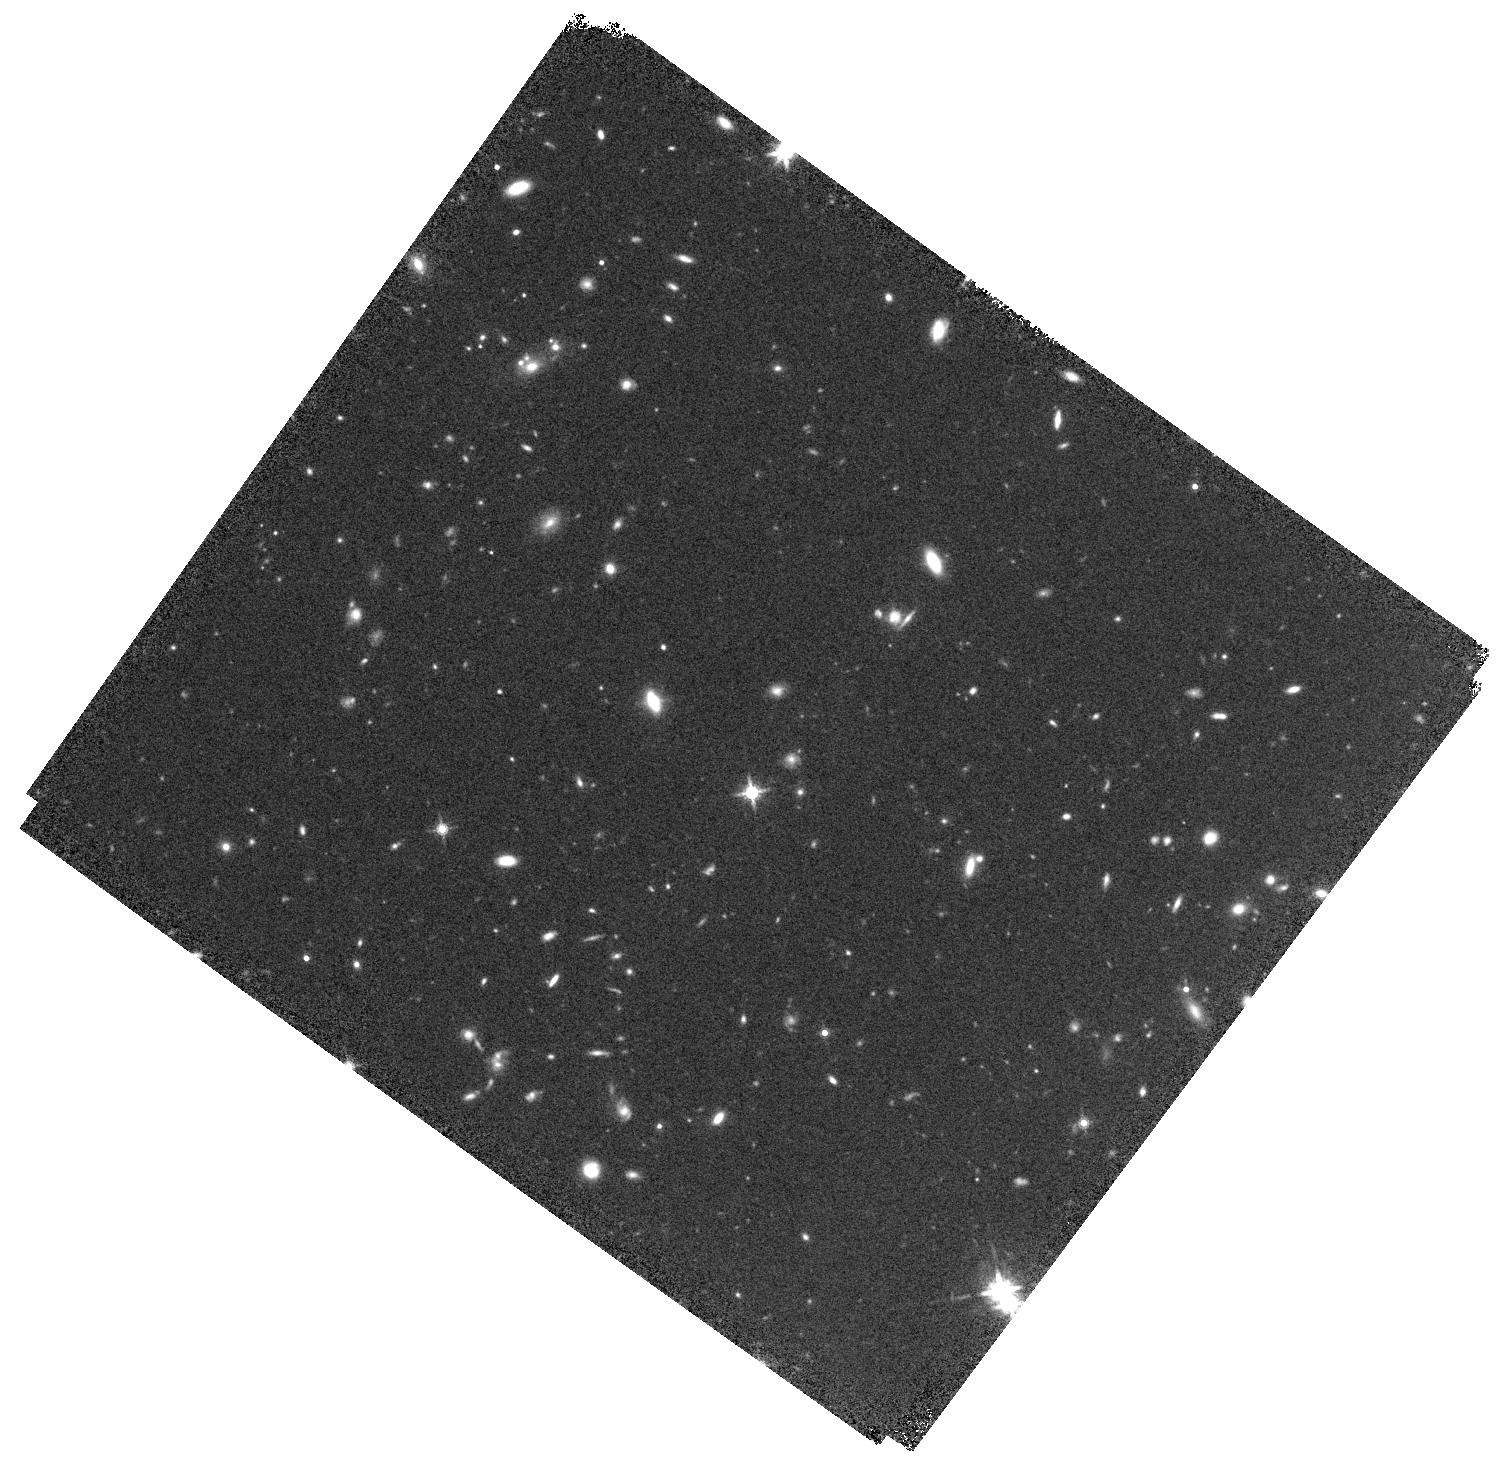
Target: DEIMOS-COSMOS-396844. Instrument: WFC3/IR. Filter: F160W. Exposure: 20 min. Observation ID: hst_15692_03_wfc3_ir_f160w_idzd03

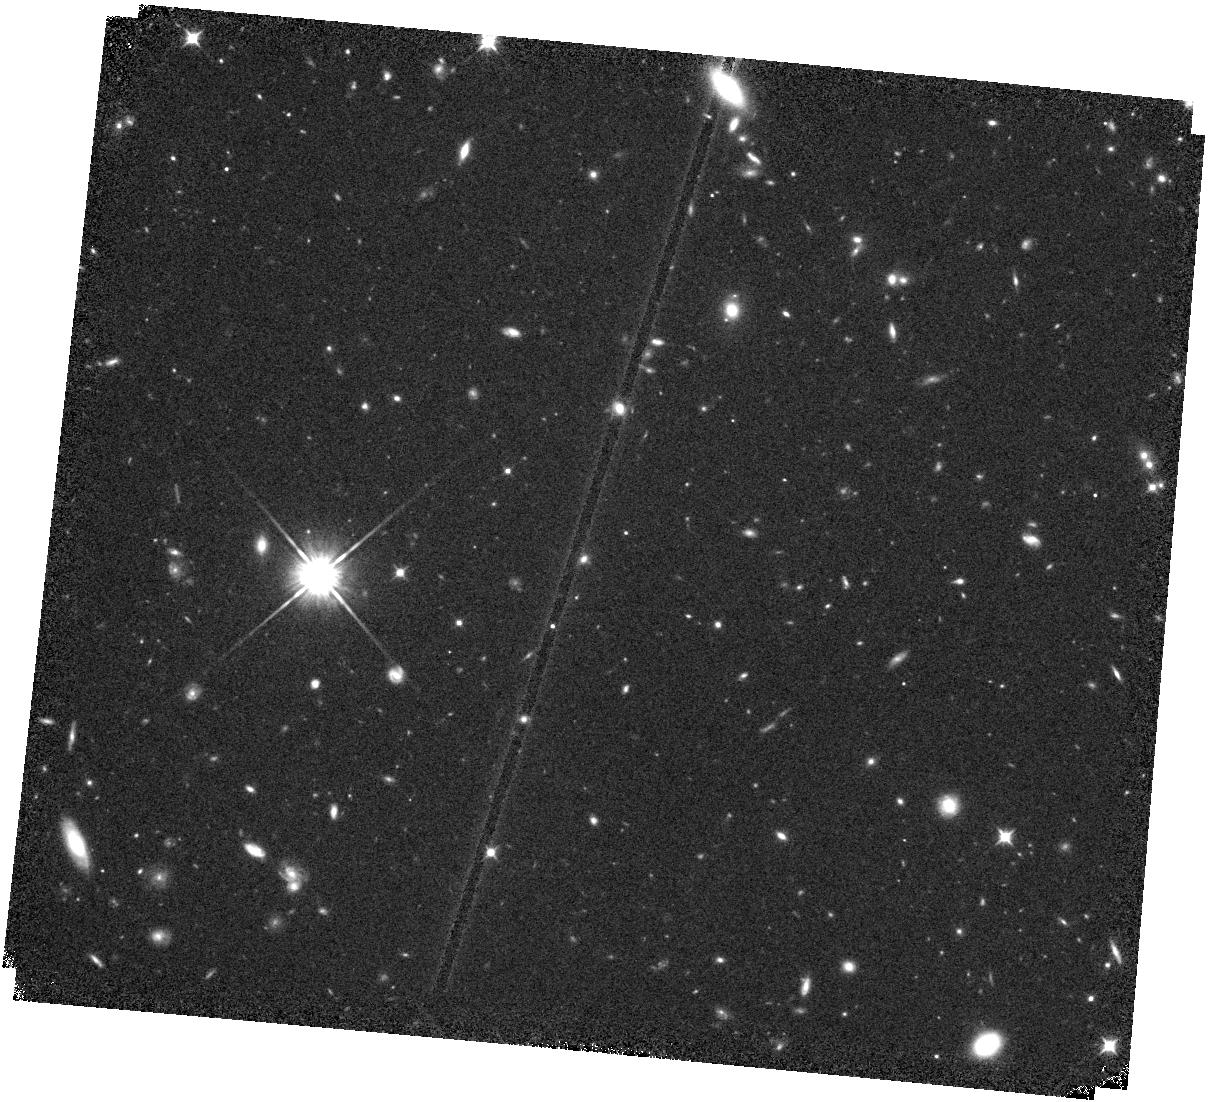
Target: DEIMOS-COSMOS-818760. Instrument: WFC3/IR. Filter: F105W. Exposure: 20 min. Observation ID: hst_15692_02_wfc3_ir_f105w_idzd02

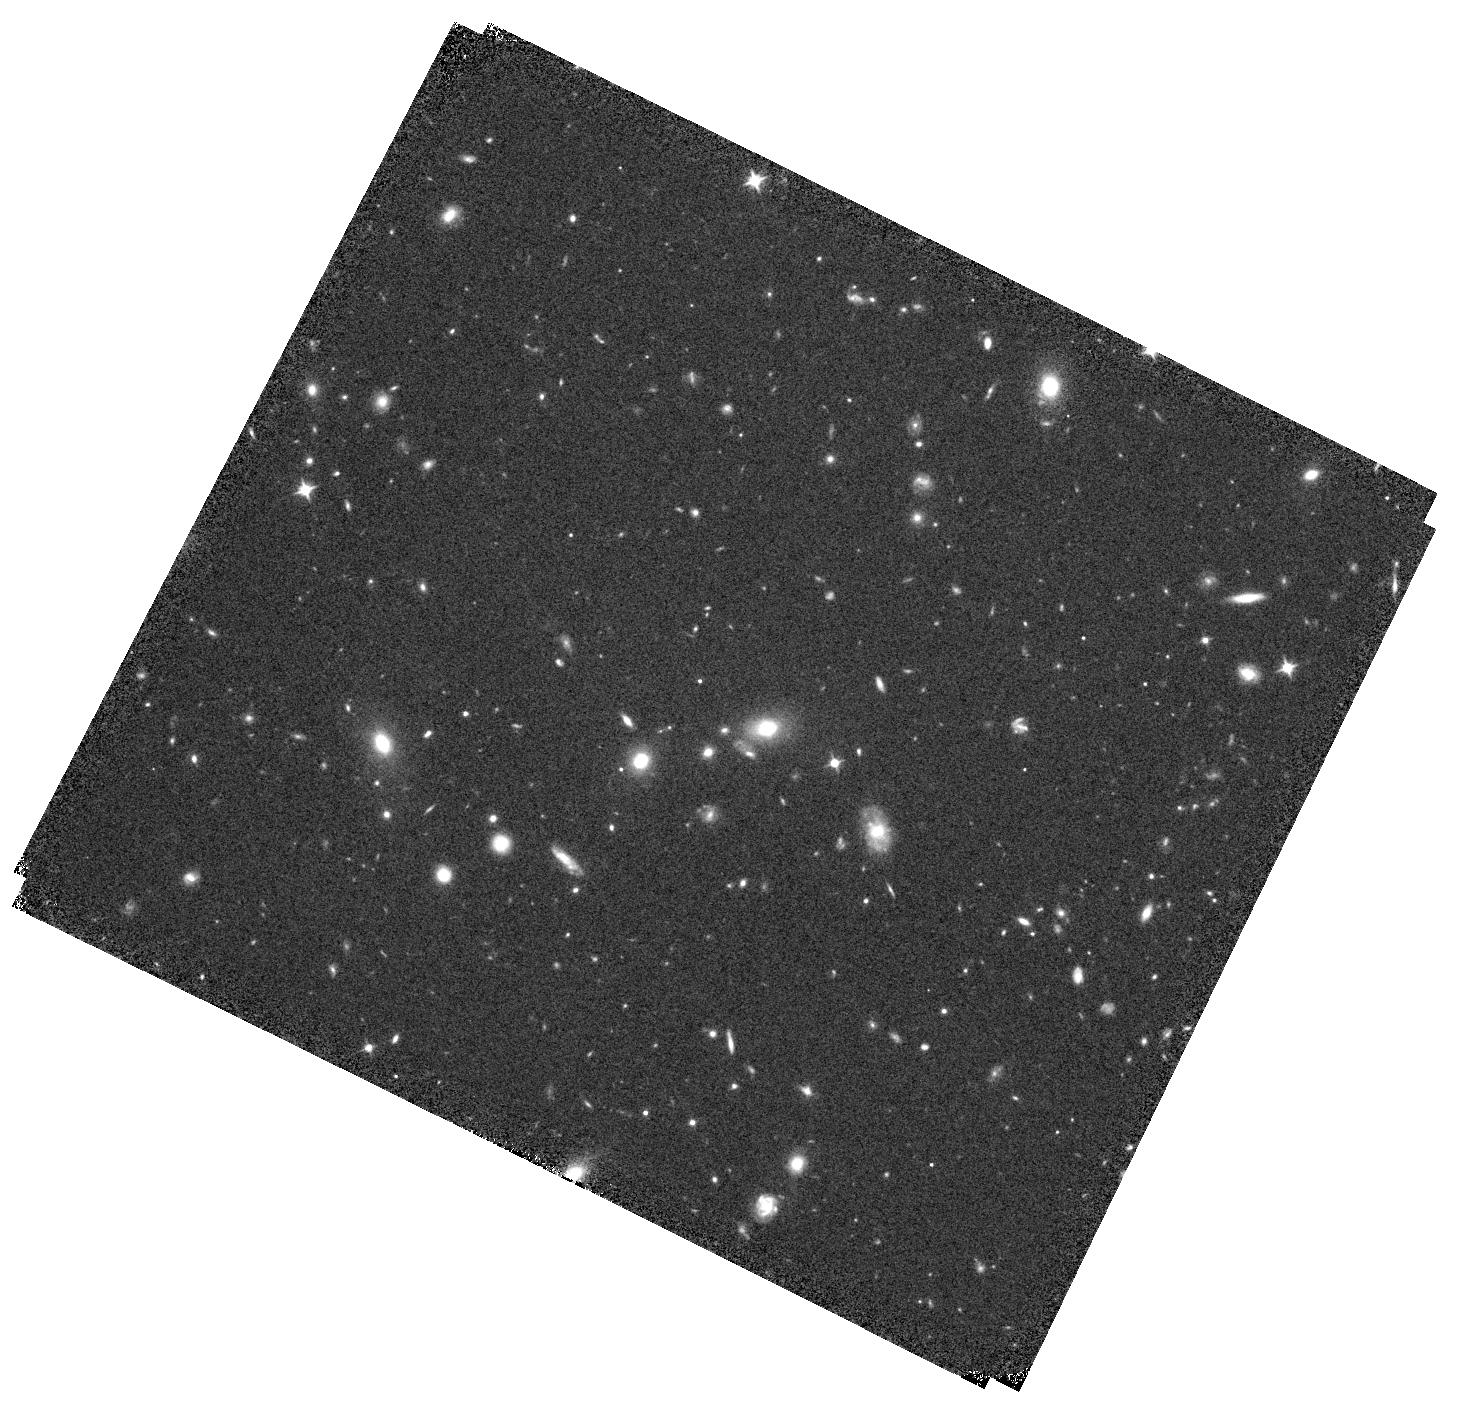
Target: DEIMOS-COSMOS-787780. Instrument: WFC3/IR. Filter: F105W. Exposure: 20 min. Observation ID: hst_15692_01_wfc3_ir_f105w_idzd01

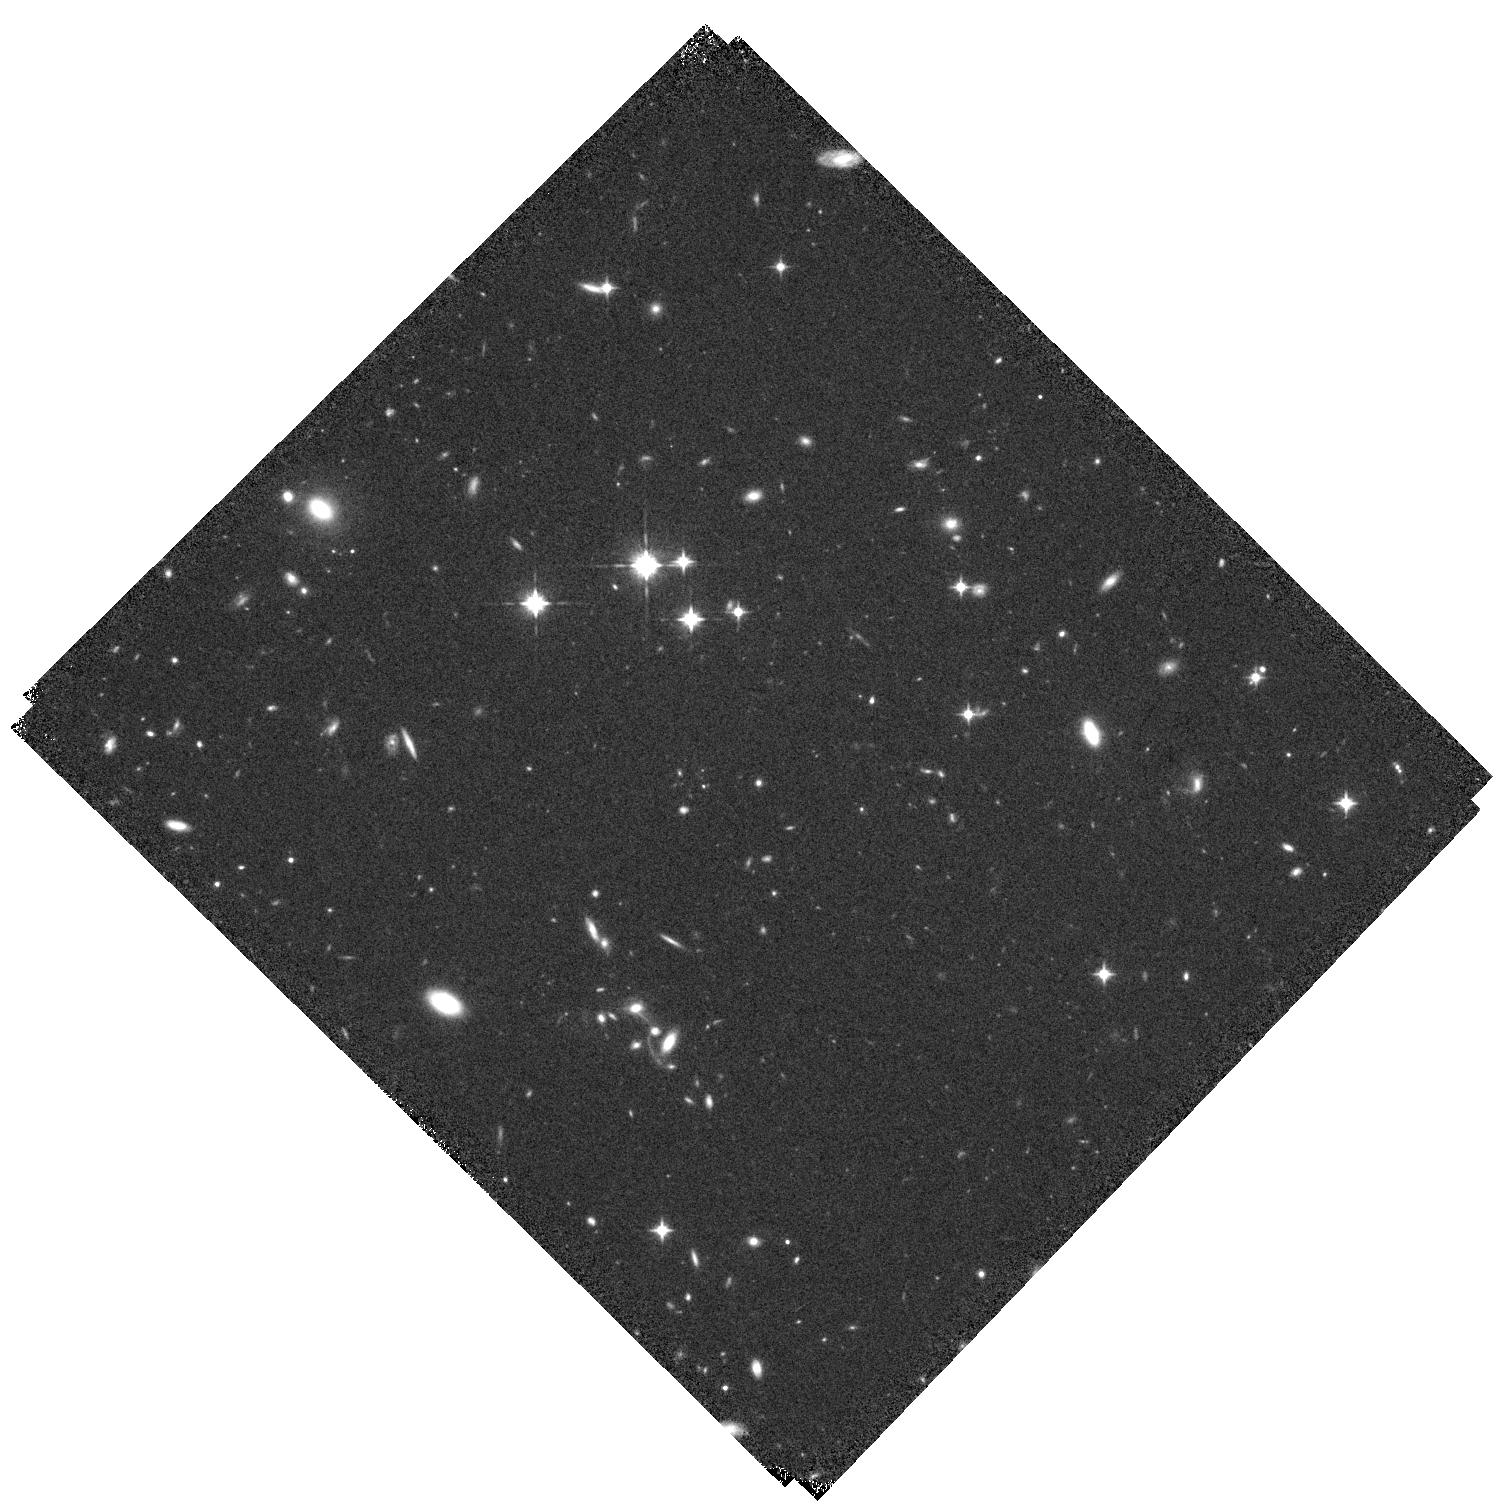
Target: VUDS-COSMOS-5101209780. Instrument: WFC3/IR. Filter: F105W. Exposure: 20 min. Observation ID: hst_15692_04_wfc3_ir_f105w_idzd04

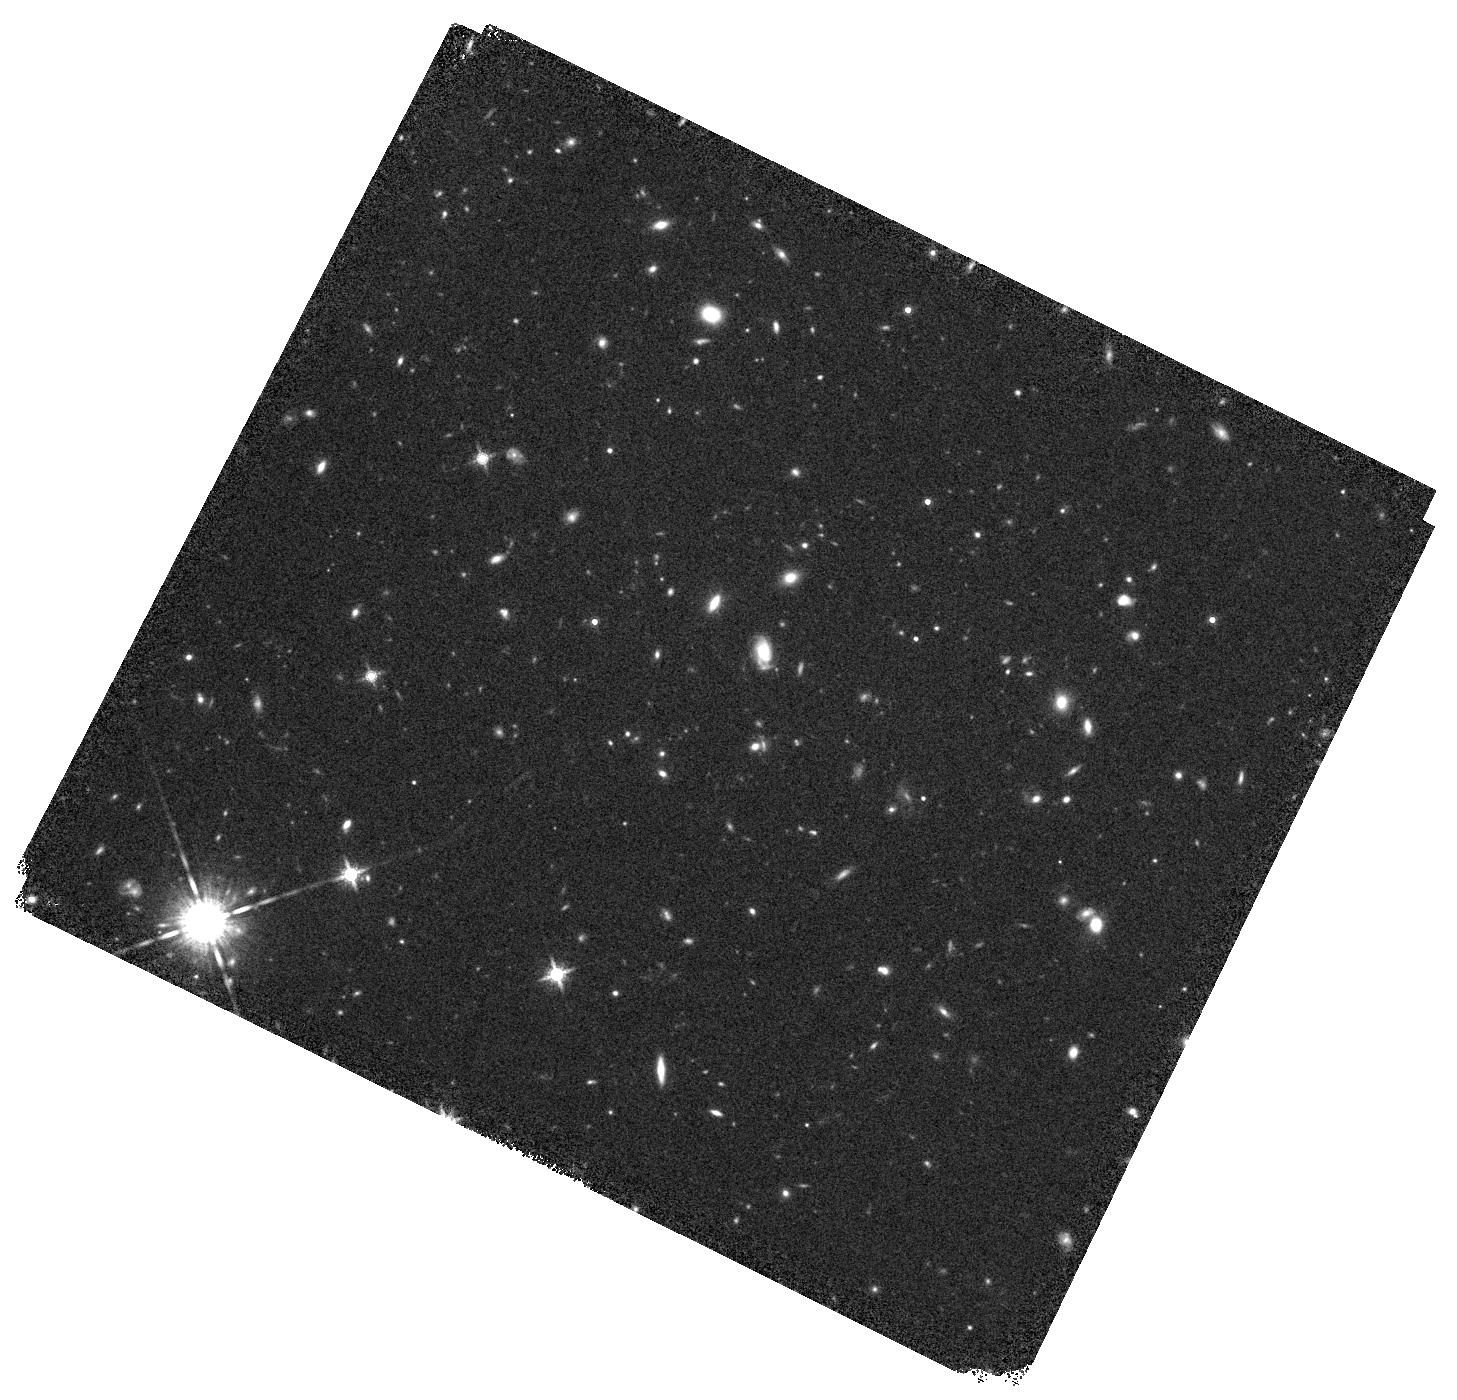
Target: VUDS-COSMOS-5180966608. Instrument: WFC3/IR. Filter: F160W. Exposure: 20 min. Observation ID: hst_15692_05_wfc3_ir_f160w_idzd05

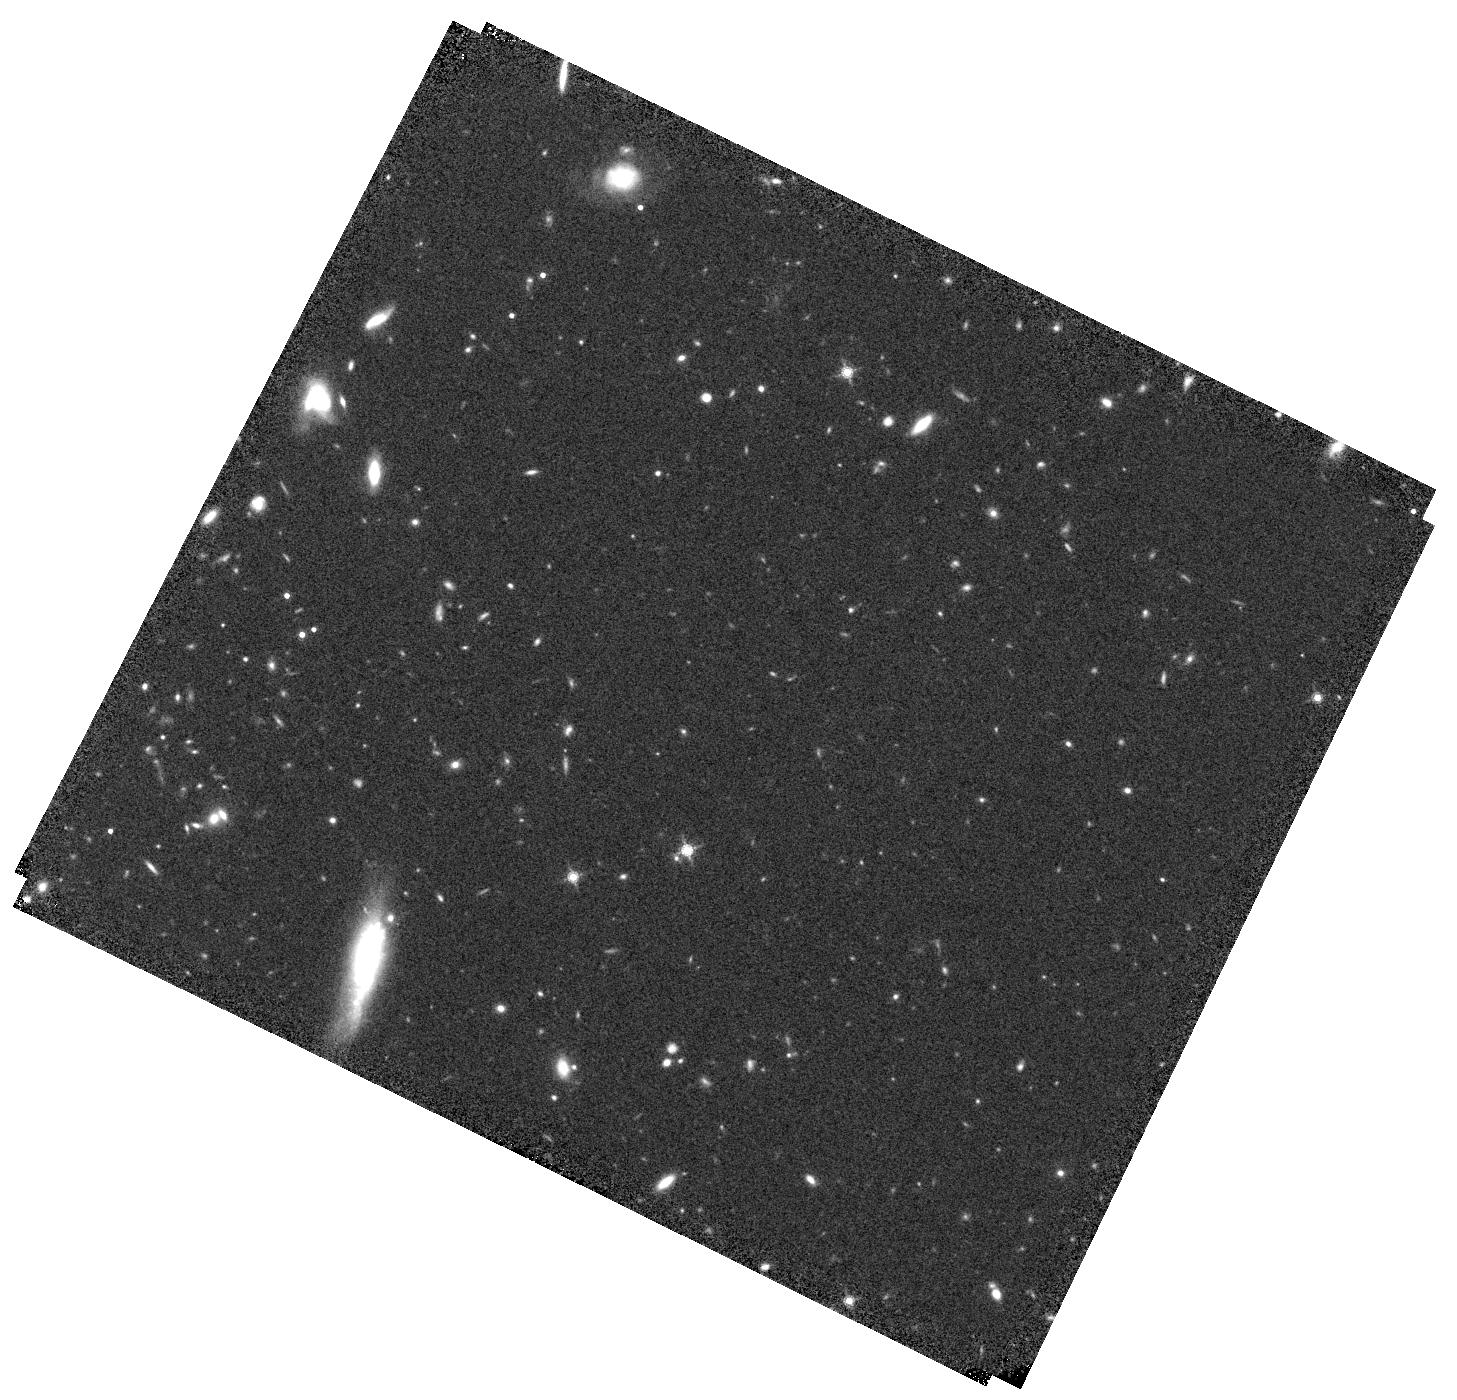
Target: VUDS-COSMOS-5101218326. Instrument: WFC3/IR. Filter: F160W. Exposure: 20 min. Observation ID: hst_15692_06_wfc3_ir_f160w_idzd06

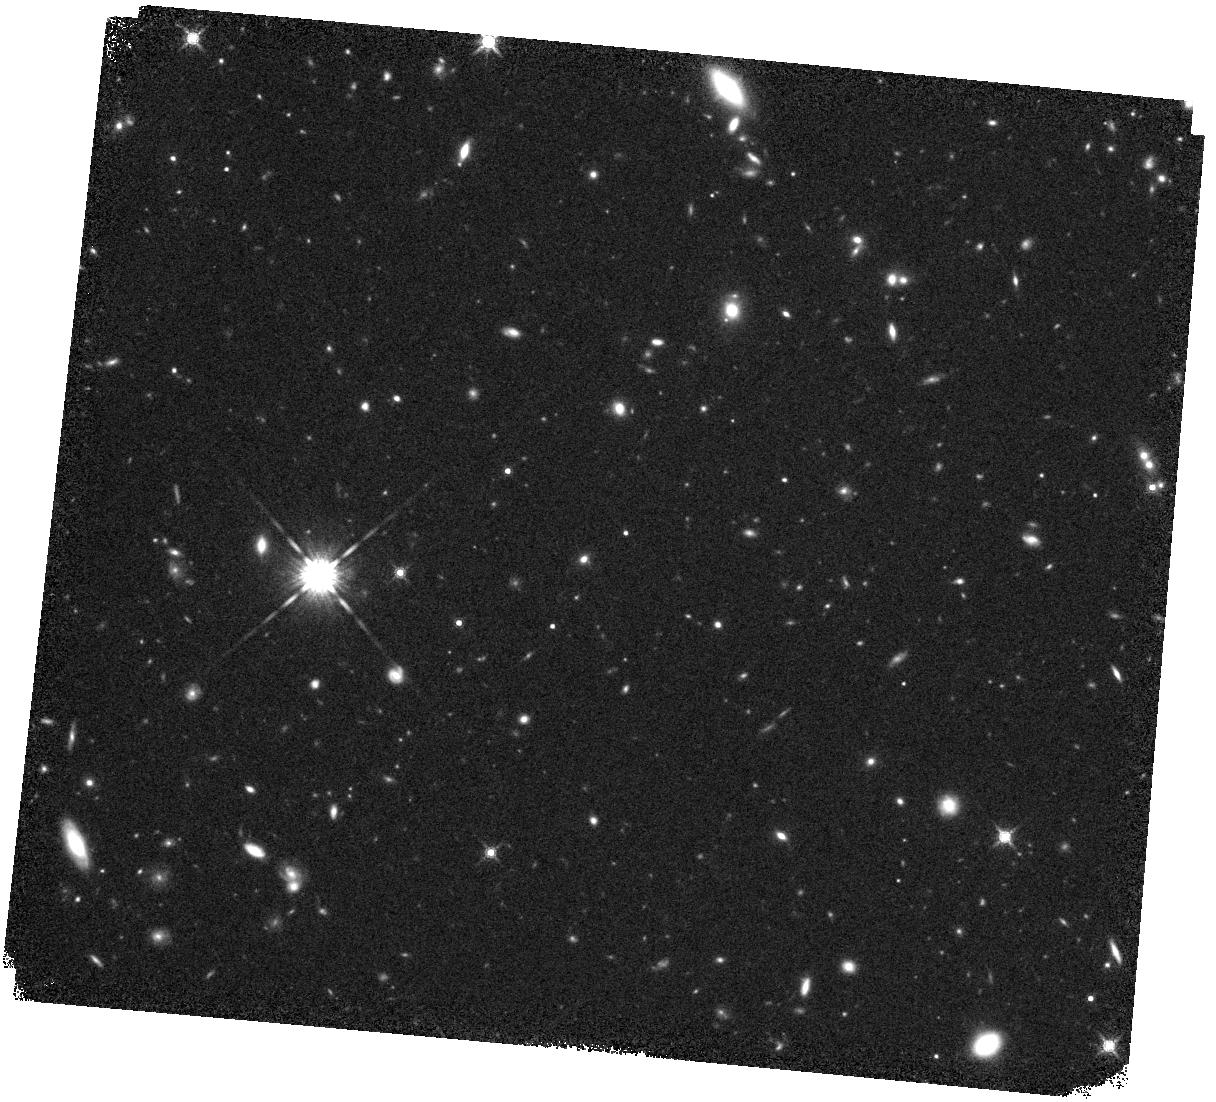
Target: DEIMOS-COSMOS-818760. Instrument: WFC3/IR. Filter: F160W. Exposure: 20 min. Observation ID: hst_15692_02_wfc3_ir_f160w_idzd02

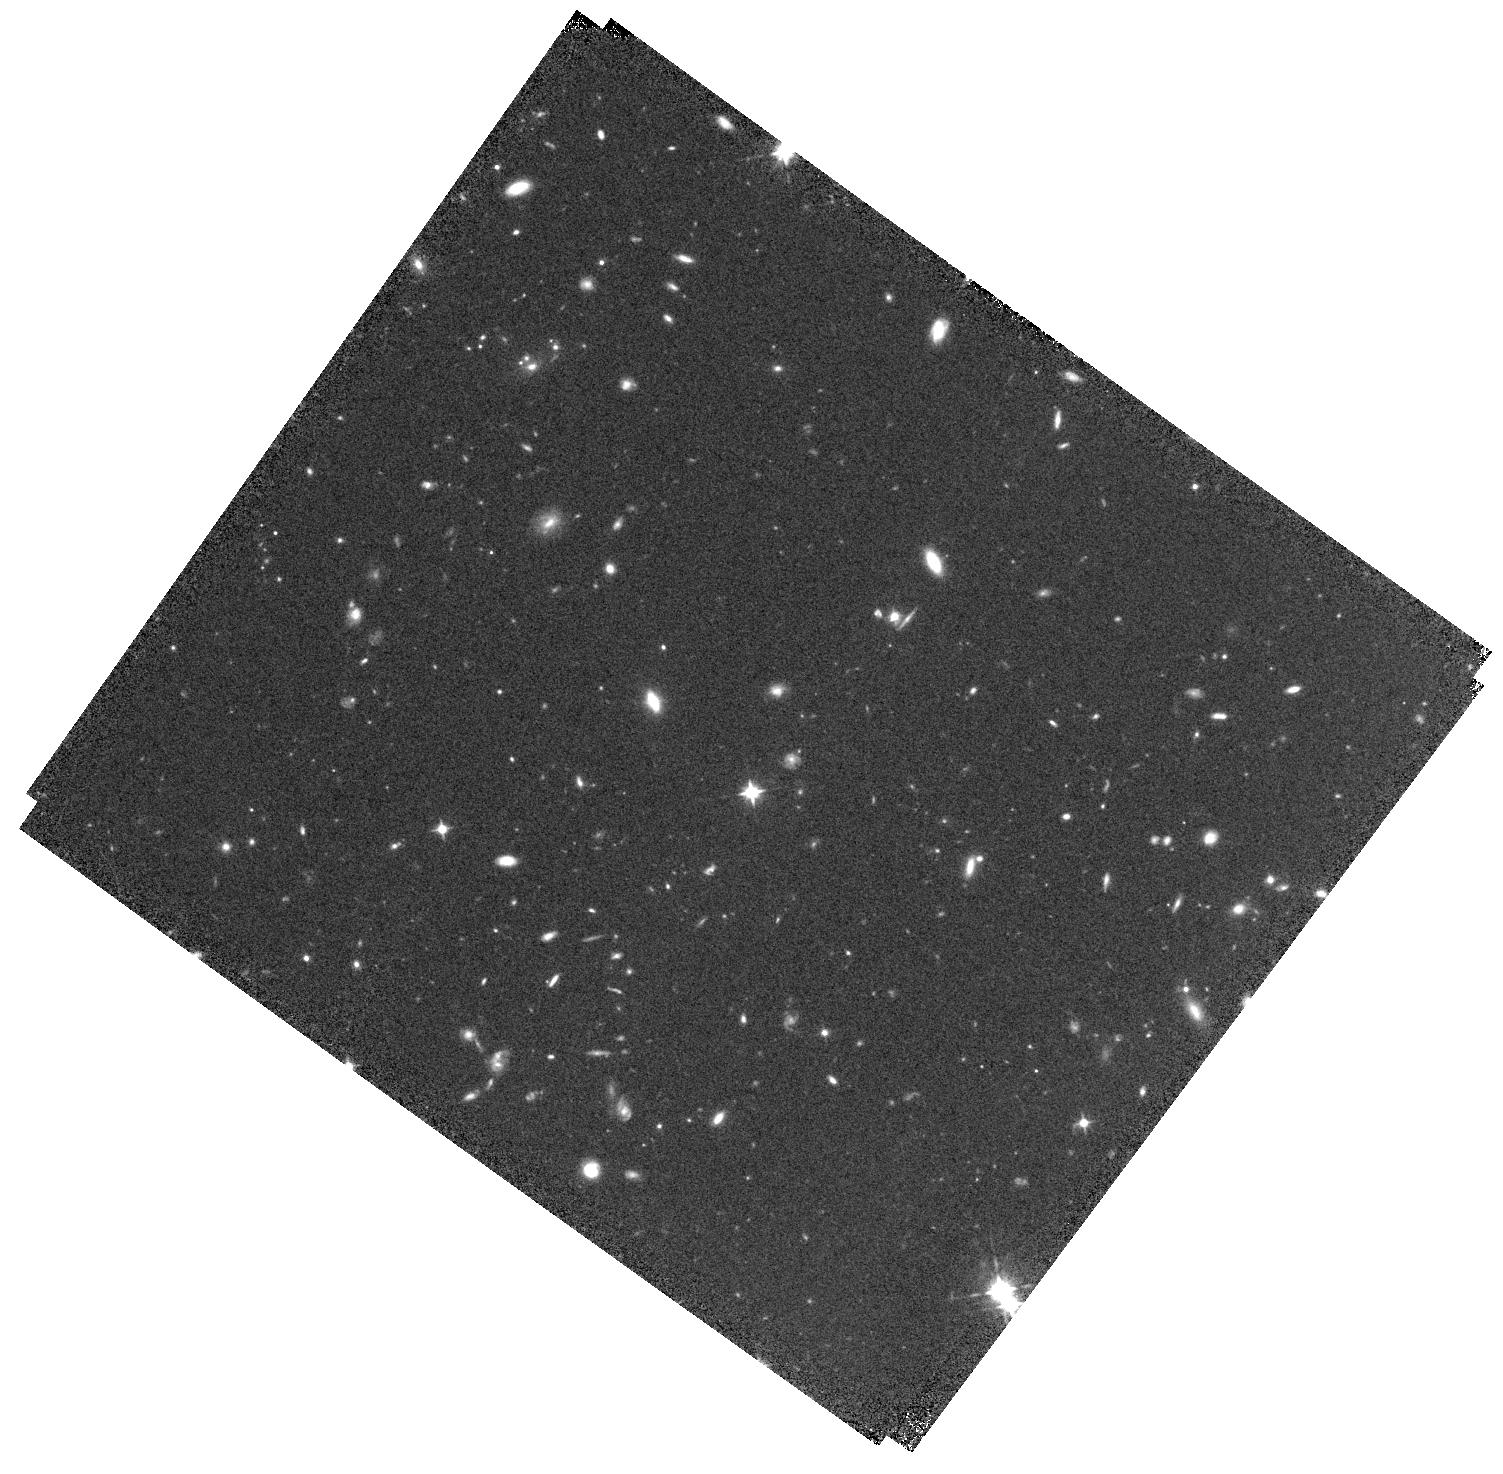
Target: DEIMOS-COSMOS-396844. Instrument: WFC3/IR. Filter: F105W. Exposure: 20 min. Observation ID: hst_15692_03_wfc3_ir_f105w_idzd03

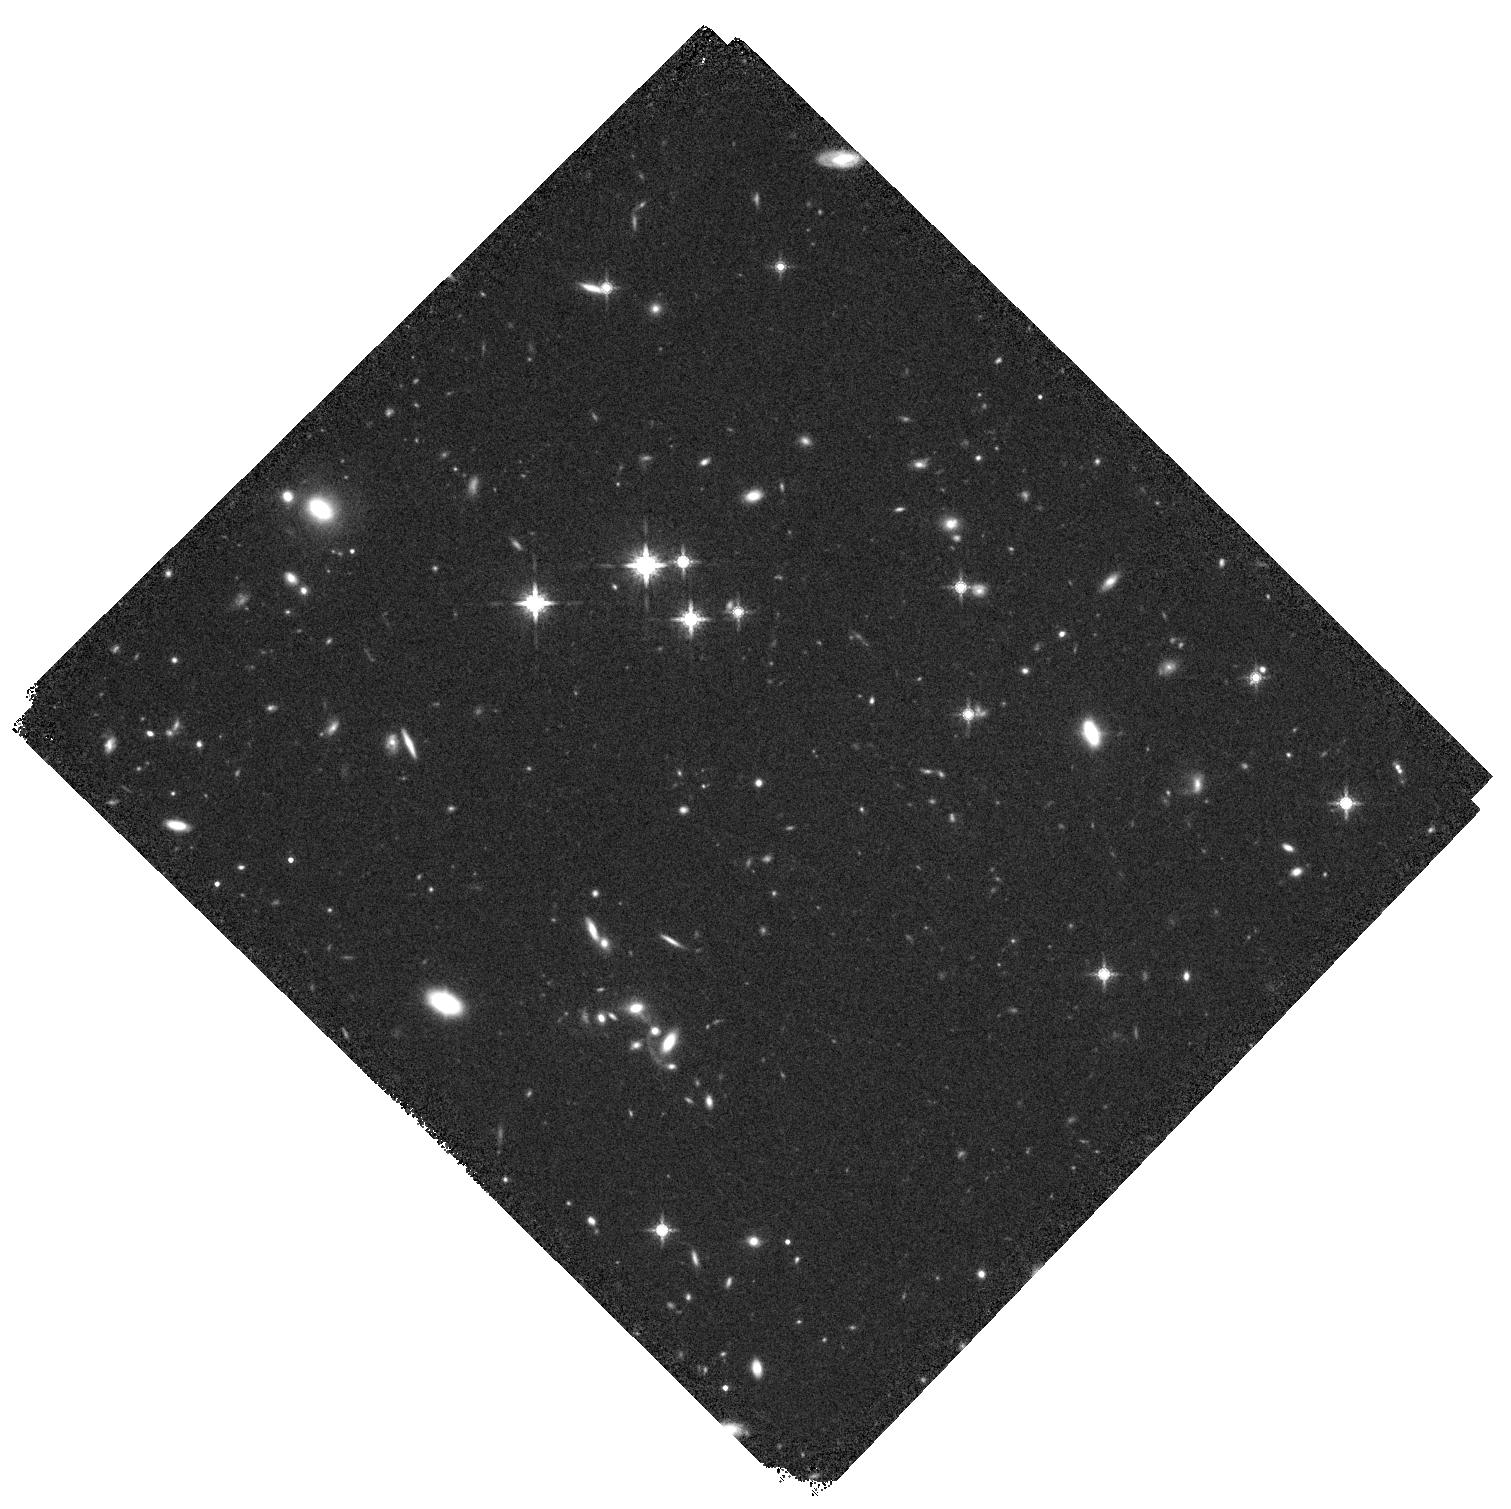
Target: VUDS-COSMOS-5101209780. Instrument: WFC3/IR. Filter: F160W. Exposure: 20 min. Observation ID: hst_15692_04_wfc3_ir_f160w_idzd04

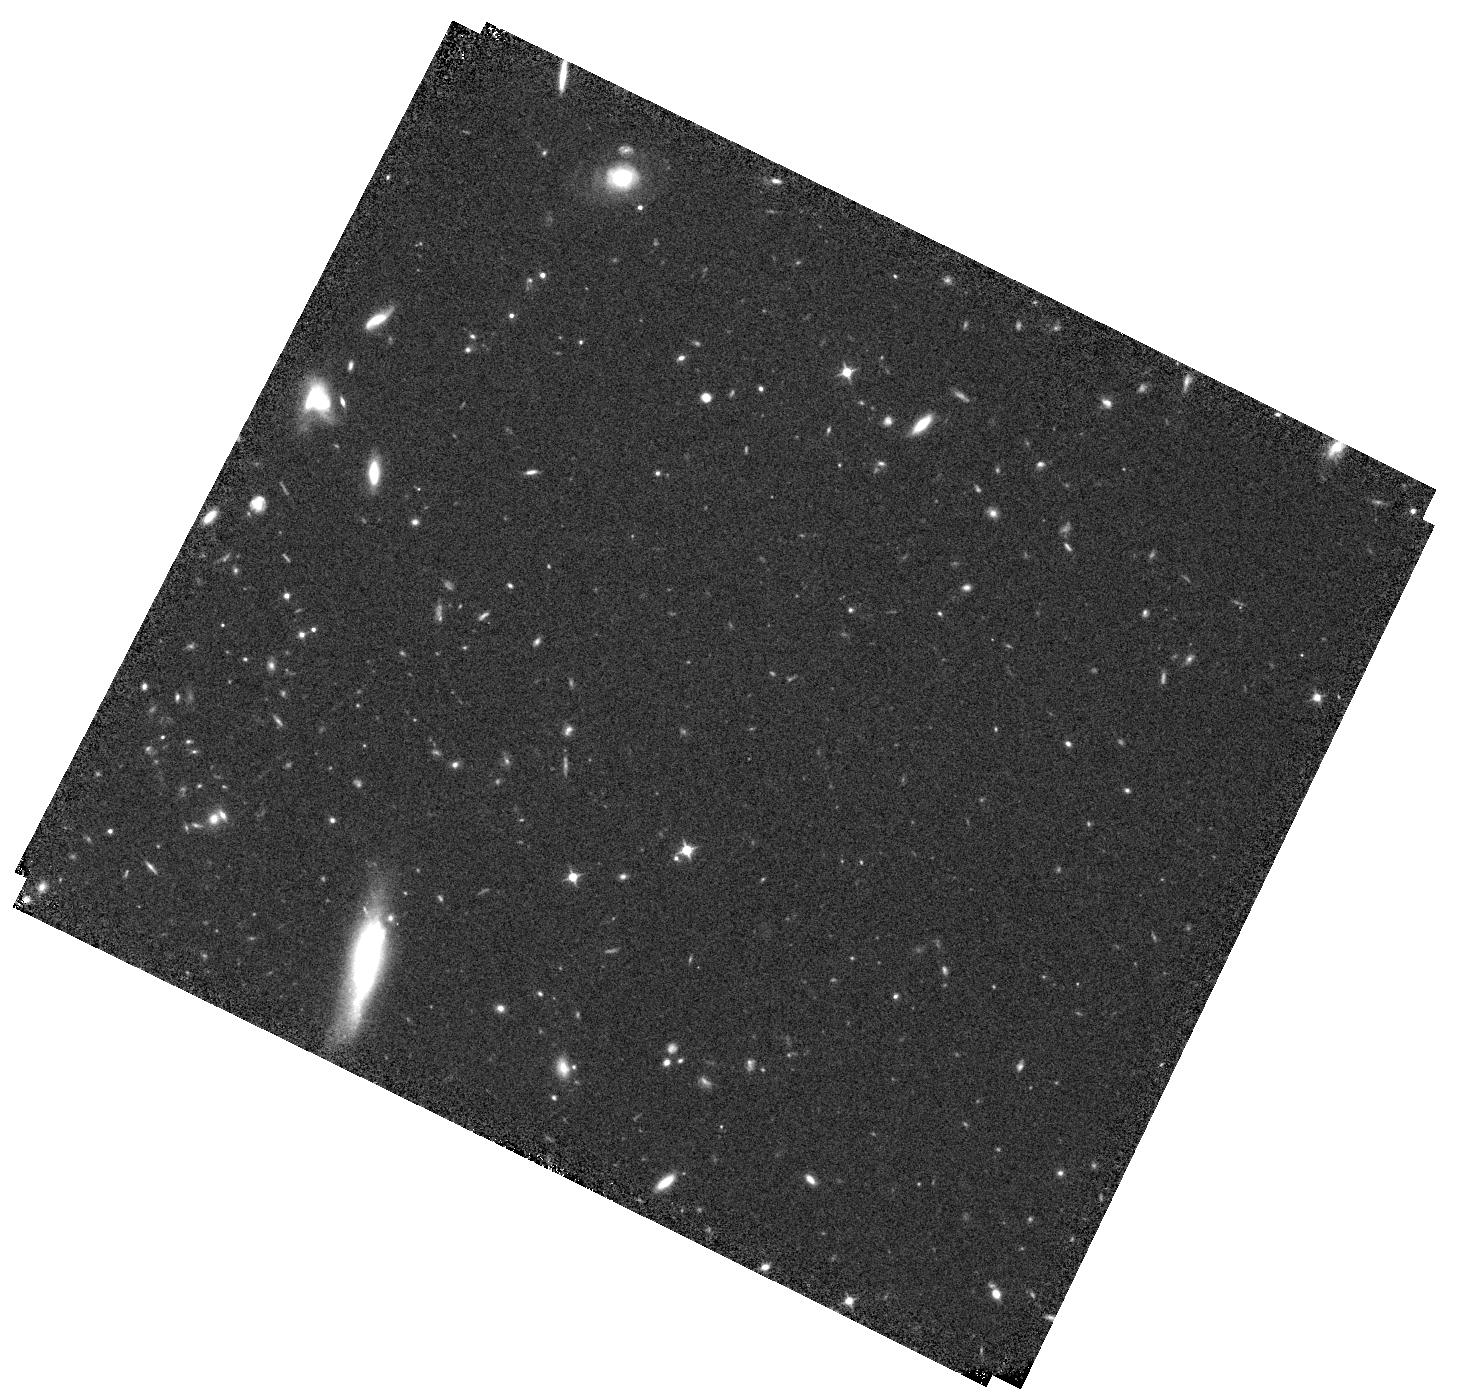
Target: VUDS-COSMOS-5101218326. Instrument: WFC3/IR. Filter: F105W. Exposure: 20 min. Observation ID: hst_15692_06_wfc3_ir_f105w_idzd06

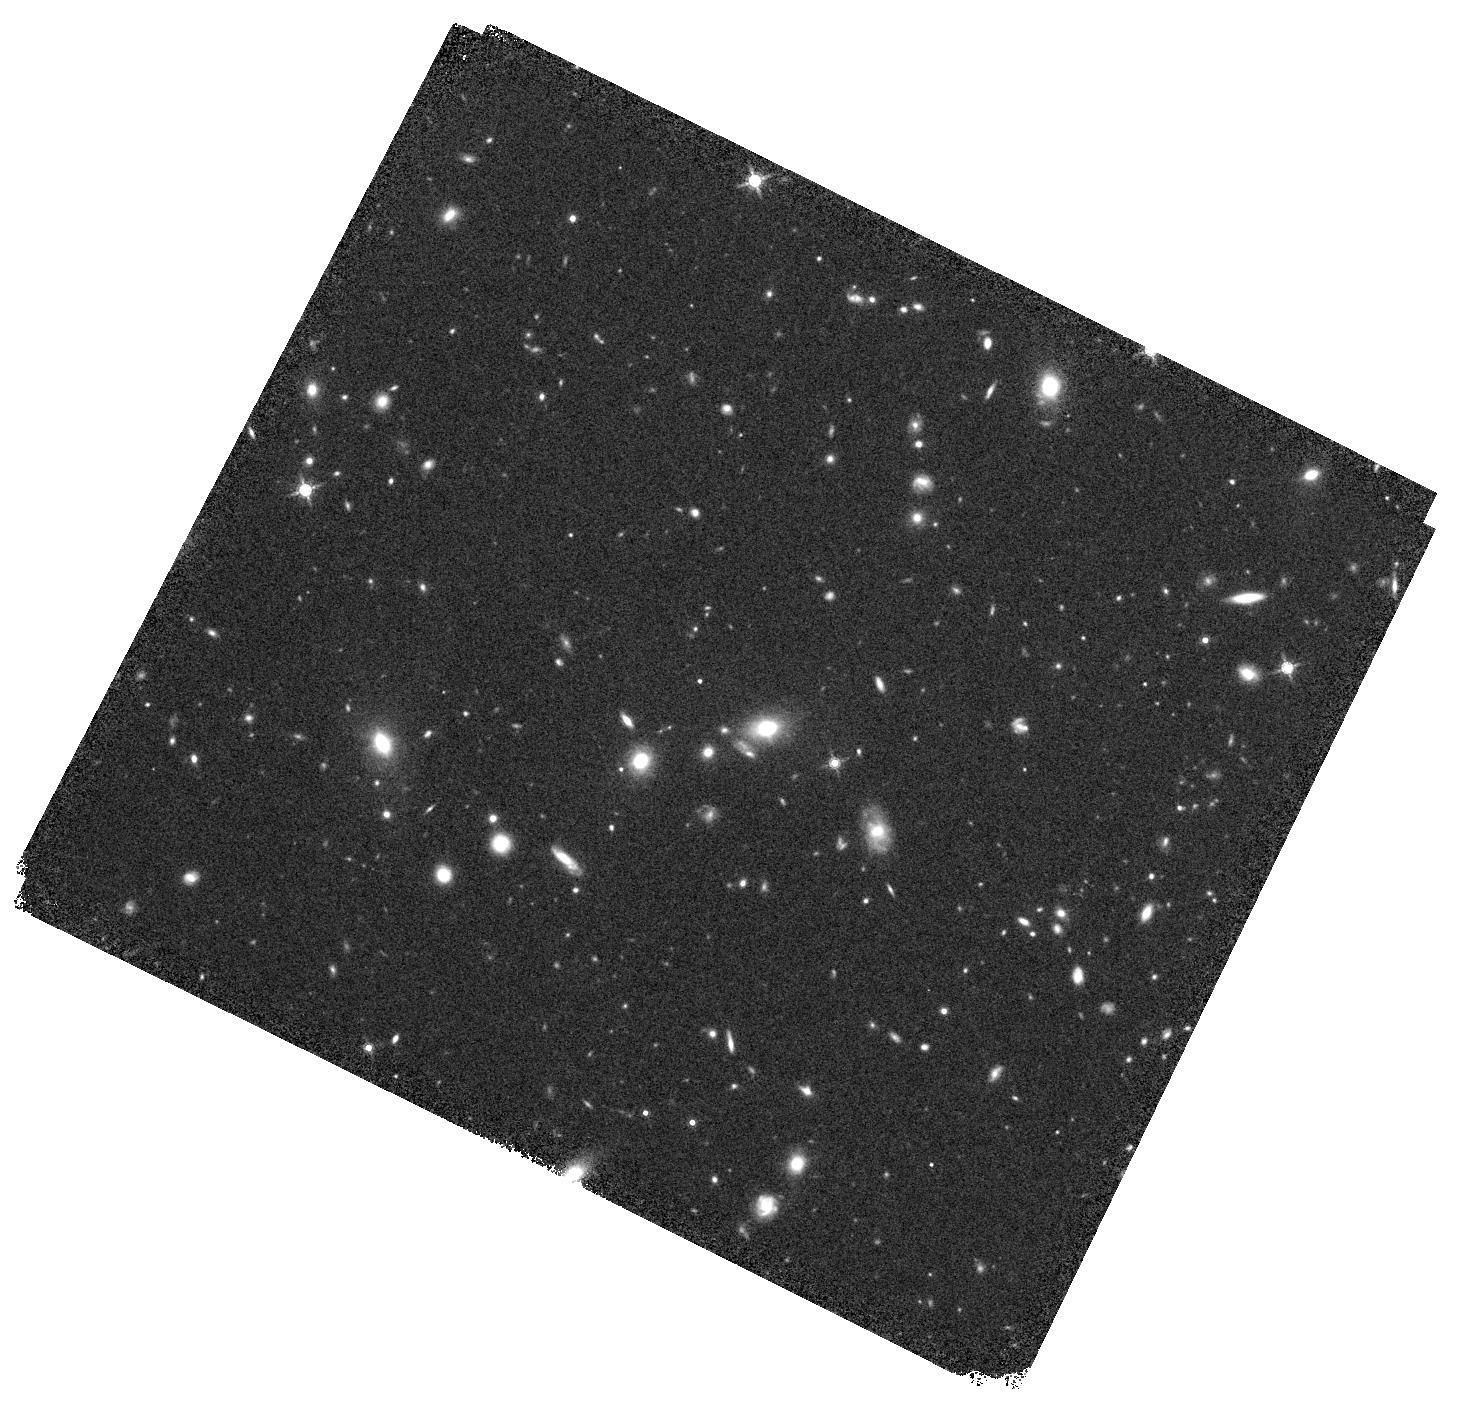
Target: DEIMOS-COSMOS-787780. Instrument: WFC3/IR. Filter: F160W. Exposure: 20 min. Observation ID: hst_15692_01_wfc3_ir_f160w_idzd01

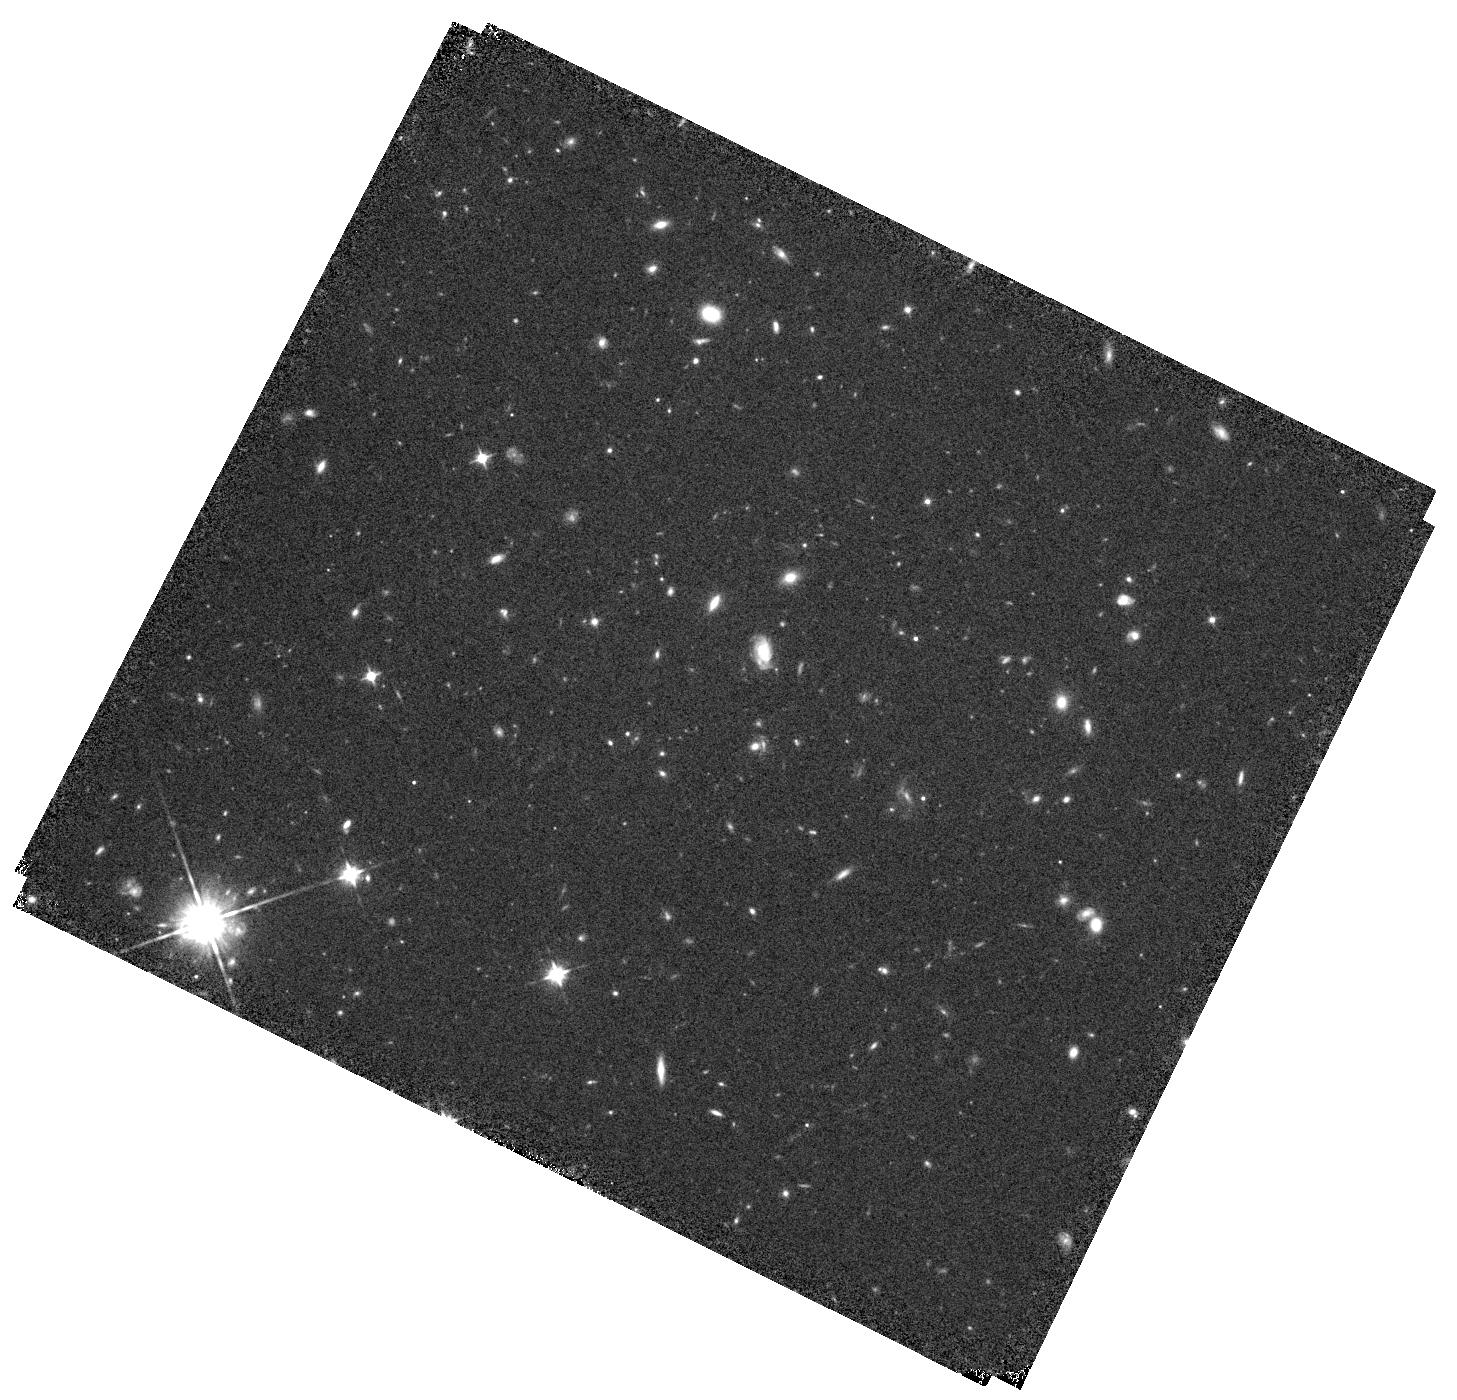
Target: VUDS-COSMOS-5180966608. Instrument: WFC3/IR. Filter: F105W. Exposure: 20 min. Observation ID: hst_15692_05_wfc3_ir_f105w_idzd05

HST imaging for an immediate study of the ISM in z=4.5 galaxies (PI: Faisst, Andreas L)

The redshift range 4<z<6 is a key epoch to study galaxy formation and evolution as galaxies transition from a primordial to a mature state. Several studies suggest that the interstellar medium (ISM) of such galaxies is more complex then anticipated. Likely reasons are galaxy interactions and radiation pressure from highly star-forming regions, causing spatial offsets between UV (stars), far-IR (FIR, dust), and [CII] (158um, gas) emission. A detailed study of these offsets results in improved understanding of the dust distribution, which leads to better dust correction of the UV light (usually the only wavelength studied at z>4), and important insights into the star-formation properties of early galaxies. The synergy of HST and ALMA (probing different wavelengths at similar resolution) is powerful to carry out a detailed resolved multi-wavelength study of the ISM. We selected 6 galaxies at z=4.5 with extended FIR and [CII] emission of complex morphology from brand-new ALMA data. Furthermore, ACS/F814W data suggests clumpy UV emission or galaxy mergers. We propose for F105W+F160W imaging to provide the crucial deep UV coverage and resolution to complete the spatially resolved multi-wavelength analysis of these precious galaxies for which currently only low-resolution ground-based near-IR data is available. These observations allow us to (i) constrain the UV continnum on kpc scales to study, together with FIR continuum, the distribution of dust, (ii) quantify the amount of dust-obscured star-formation at z>4, and (iii) spatially correlate [CII] emission and star-formation. This program builds an immediate basis for follow-up with ALMA, JVLA, and JWST.